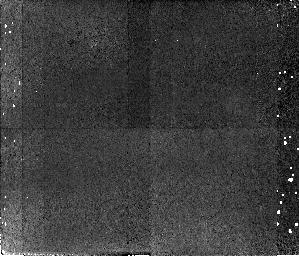
Target: GAL-CLUS-171411+501550-POS2. Instrument: NICMOS/NIC2. Filter: F110W. Exposure: 42 min. Observation ID: n4jt02080

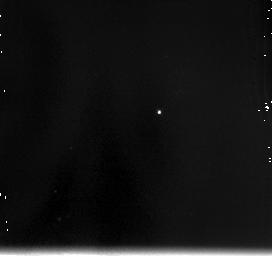
Target: GAL-CLUS-171411+501550-POS1. Instrument: NICMOS/NIC3. Filter: F175W. Exposure: 14 min. Observation ID: n4jt03010

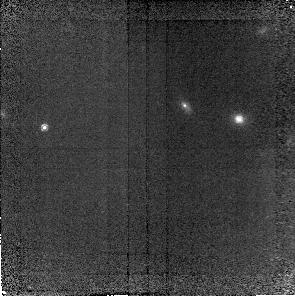
Target: GAL-CLUS-171411+501550-POS4. Instrument: NICMOS/NIC2. Filter: F160W. Exposure: 41 min. Observation ID: n4jt04010

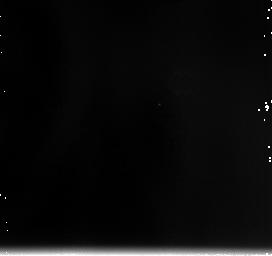
Target: GAL-CLUS-171411+501550-POS1. Instrument: NICMOS/NIC3. Filter: F240M. Exposure: 14 min. Observation ID: n4jt03060

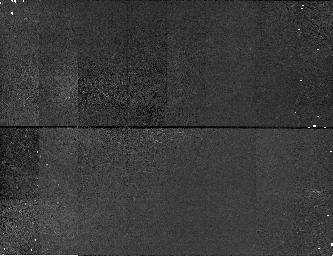
Target: GAL-CLUS-171411+501550-POS1. Instrument: NICMOS/NIC1. Filter: F160W. Exposure: 42 min. Observation ID: n4jt030c0

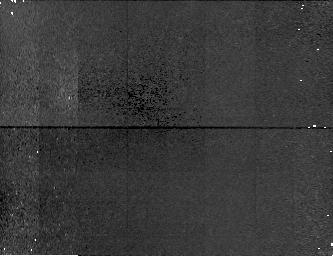
Target: GAL-CLUS-171411+501550-POS2. Instrument: NICMOS/NIC1. Filter: F160W. Exposure: 42 min. Observation ID: n4jt020c0

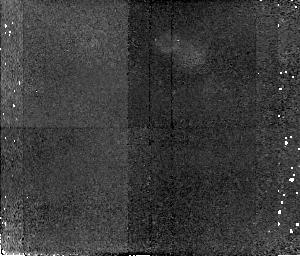
Target: GAL-CLUS-171411+501550-POS1. Instrument: NICMOS/NIC2. Filter: F110W. Exposure: 42 min. Observation ID: n4jt01080

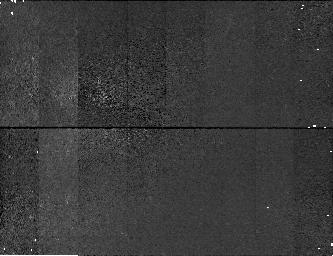
Target: GAL-CLUS-171411+501550-POS1. Instrument: NICMOS/NIC1. Filter: F110W. Exposure: 42 min. Observation ID: n4jt03090

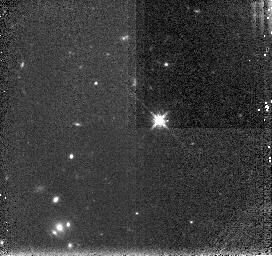
Target: GAL-CLUS-171411+501550-POS1. Instrument: NICMOS/NIC3. Filter: F160W. Exposure: 14 min. Observation ID: n4jt01050

The Age and Content of a {Proto}Galaxy Cluster at z=2.39 (PI: Keel, William Clifford)

Our WFPC2 observations of the field around the radio galaxy 53W002 (z=2.39) have discovered a remarkable population of Lyman Alpha emission-line objects at the same redshift, with 18 identified in a single WFPC2 mosaic. They are small and blue, with bulge-like profiles of effective radius 0.5--1 kpc. We surmise that these are part of the population of protogalaxies, most of which are faint enough to have escaped ground-based searches. We propose NICMOS observations of these objects to address some of the basic questions their presence raises: (1) When did they begin star formation? (2) Do the young stars trace their whole extents, or are they embedded in older stellar halos? (3) What is the gas metallicity in star- forming objects at z=2.4, and how dusty are they? A combination of direct imaging and grism observations with NICMOS proves very effective in addressing these, measuring age indicators in the stellar continuum, the profile of the emitted U-to-R light, and familiar ``optical" emission-line ratios. This is the richest known aggregate of galaxies at such redshifts, and thus a unique opportunity to study a whole population of such young (proto?)galaxies.